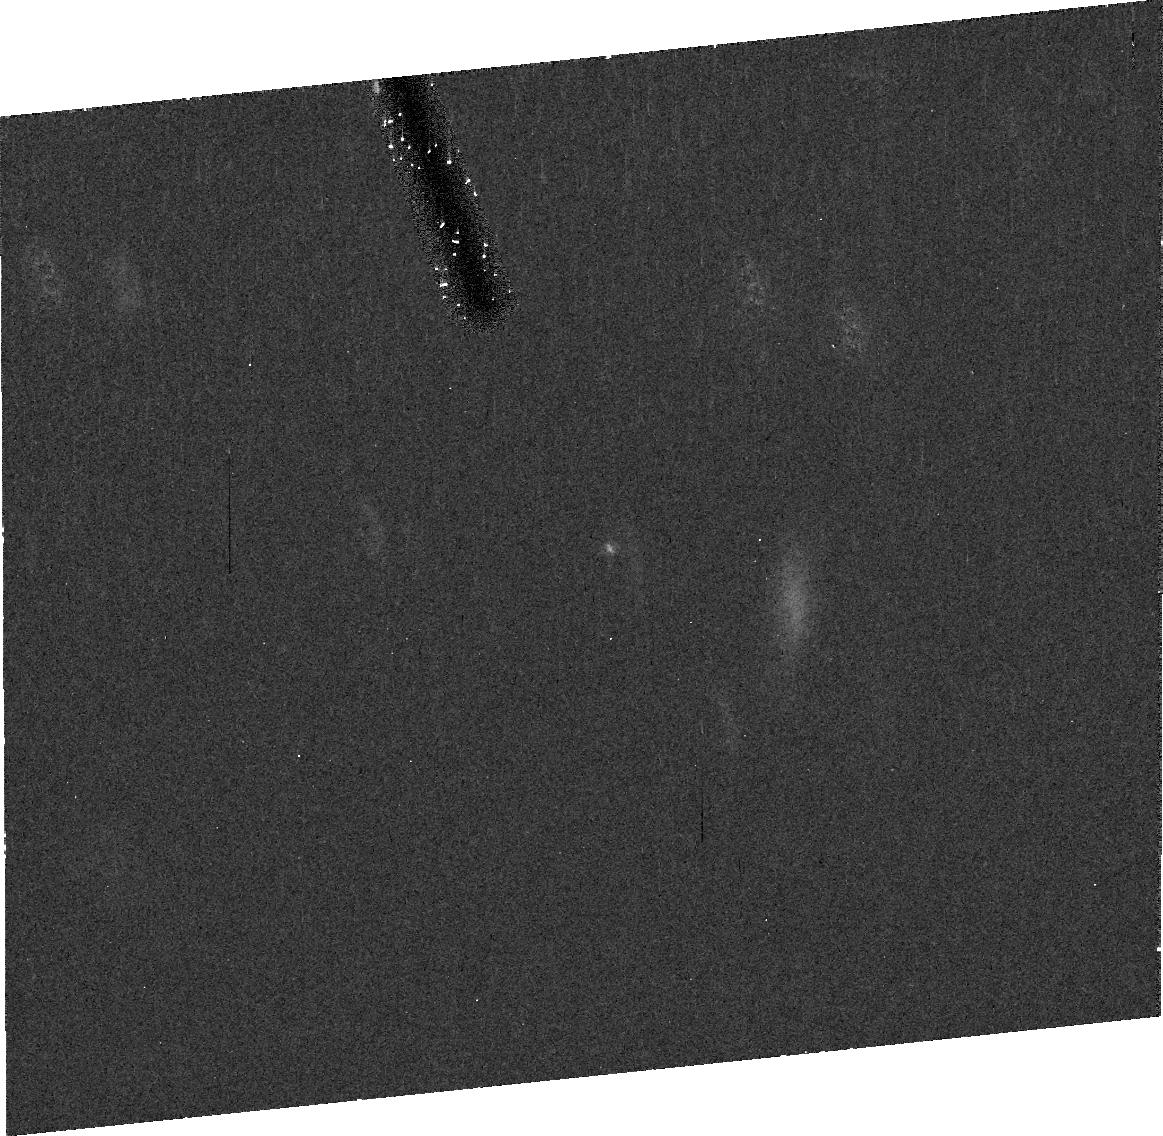
Target: 03YP179
Instrument: ACS/HRC
Filter: CLEAR1S
Exposure: 20 min
Observation ID: j9rp93010

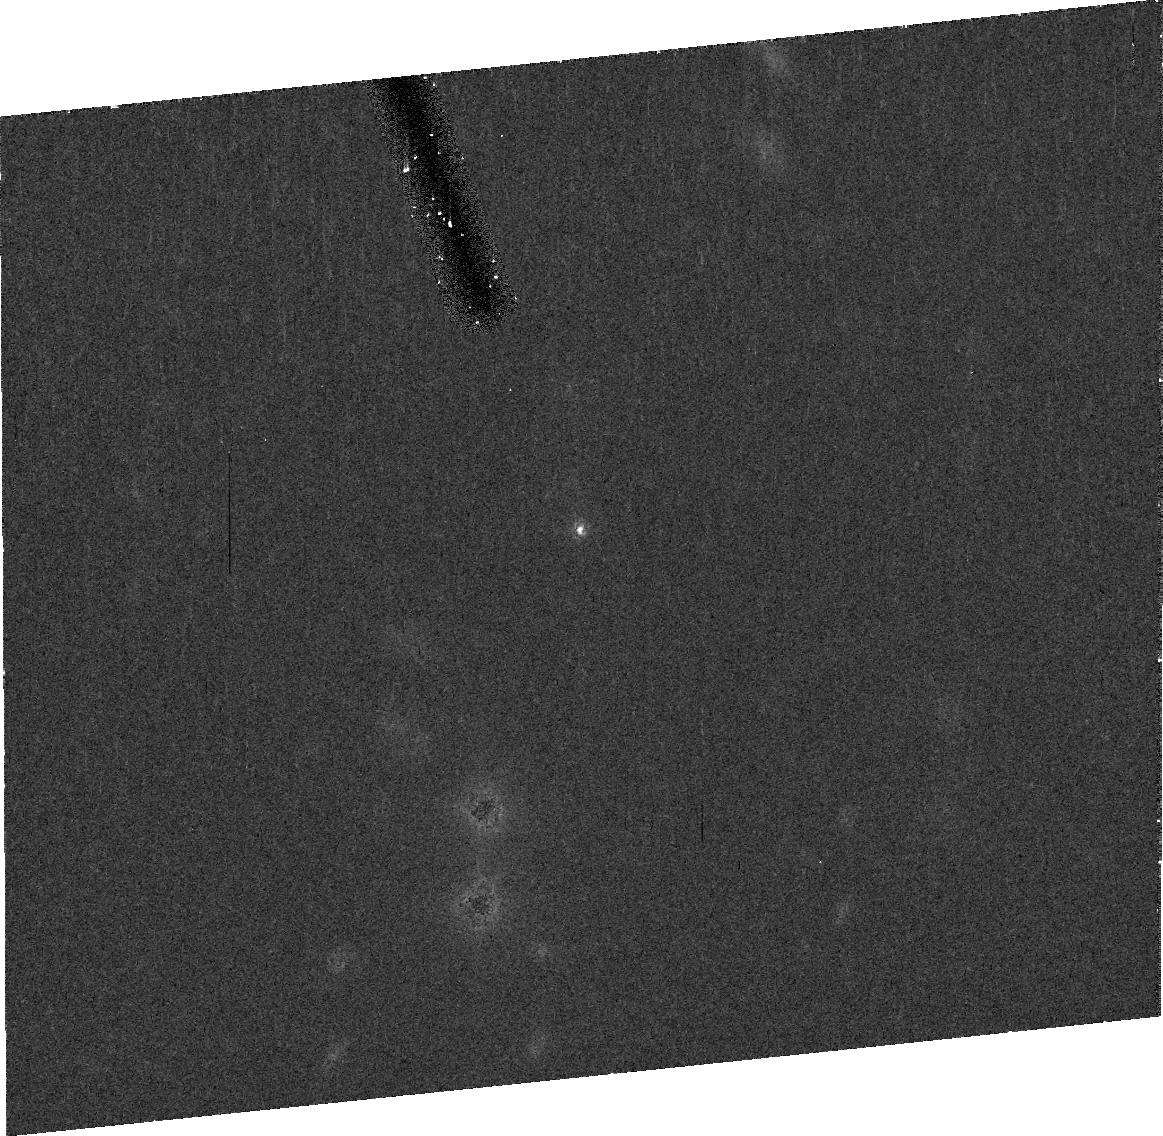
Target: 79978
Instrument: ACS/HRC
Filter: CLEAR1S
Exposure: 20 min
Observation ID: j9rpc3010

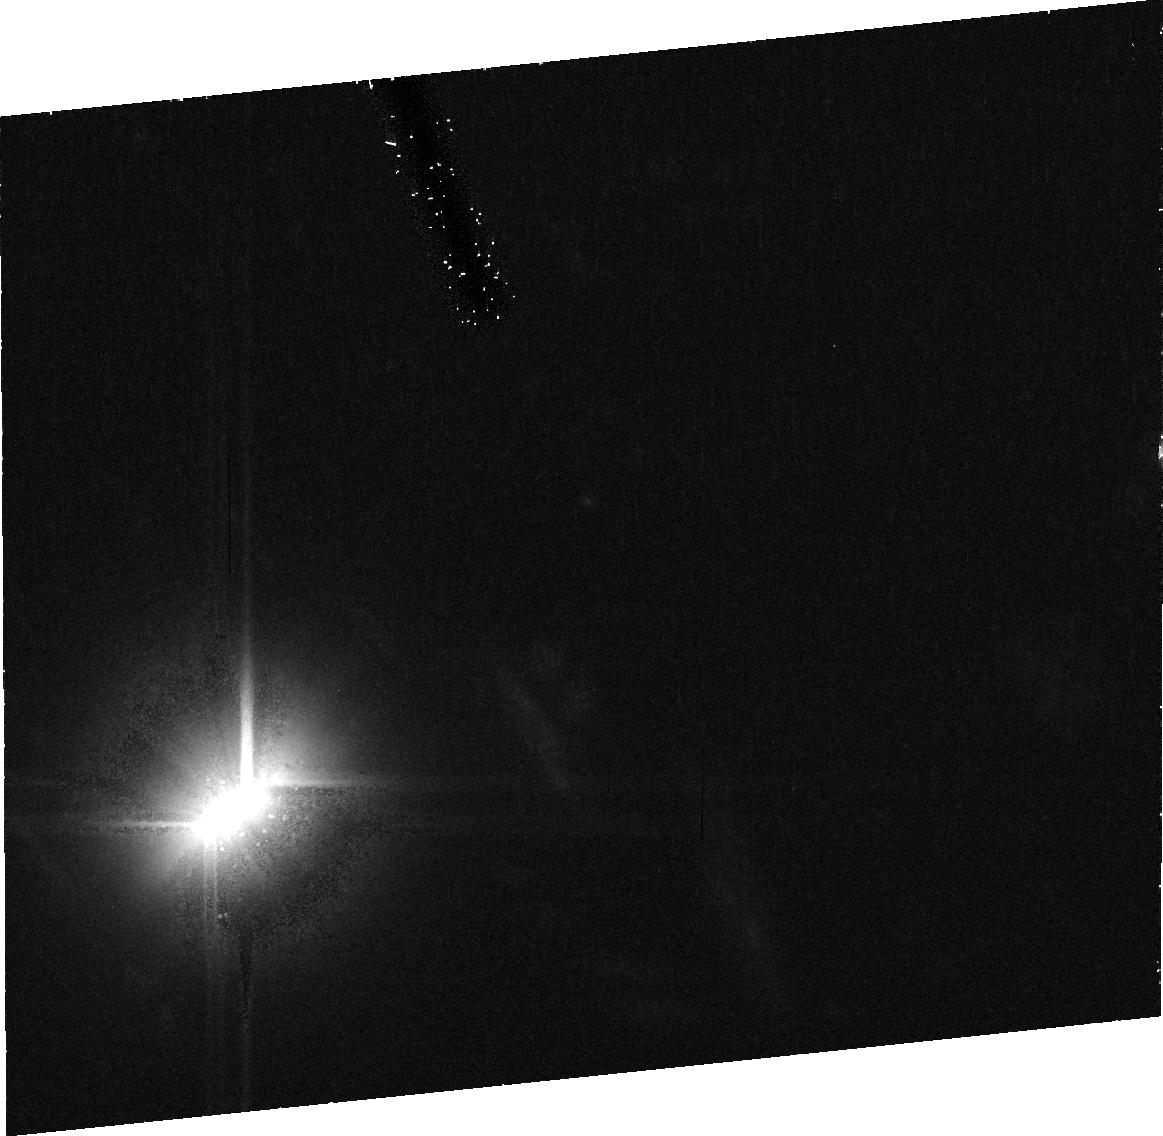
Target: 99RH215
Instrument: ACS/HRC
Filter: CLEAR1S
Exposure: 20 min
Observation ID: j9rpa0010

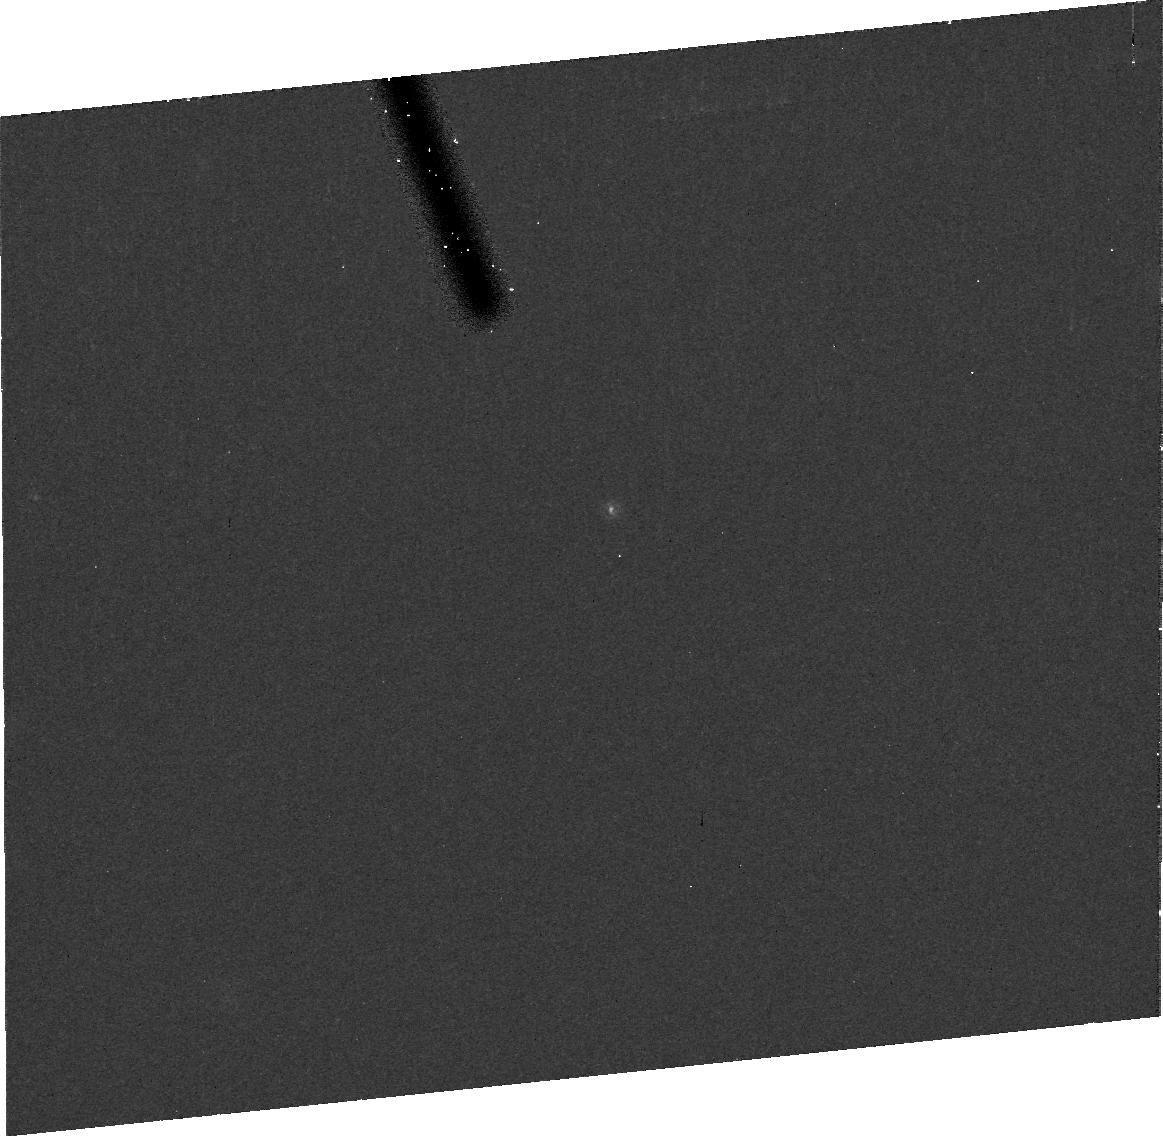
Target: 03YO179
Instrument: ACS/HRC
Filter: CLEAR1S
Exposure: 20 min
Observation ID: j9rpc1010

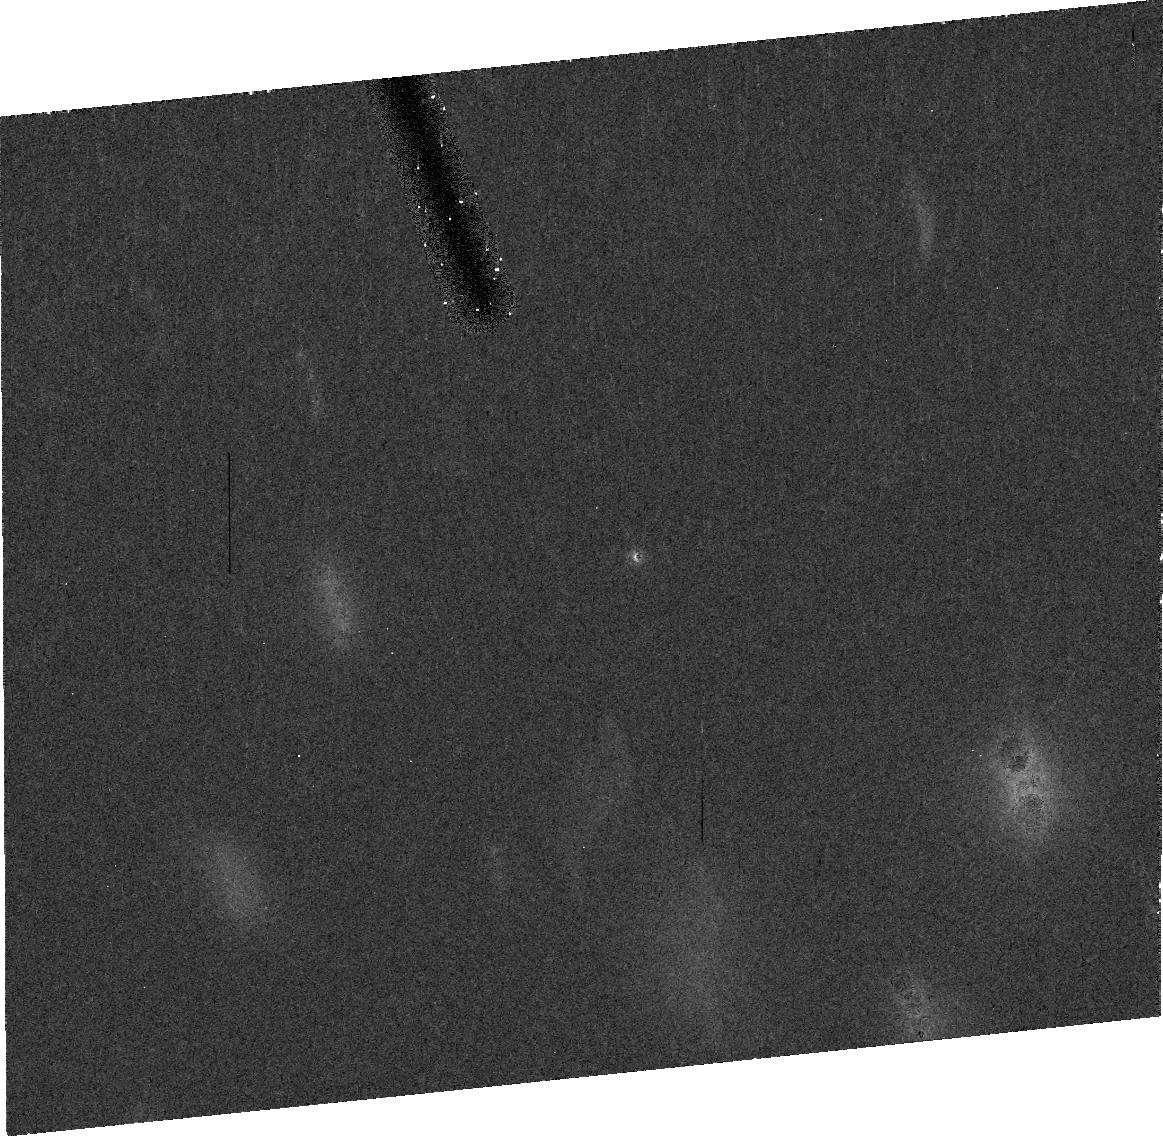
Target: 01XQ254
Instrument: ACS/HRC
Filter: CLEAR1S
Exposure: 20 min
Observation ID: j9rp30010

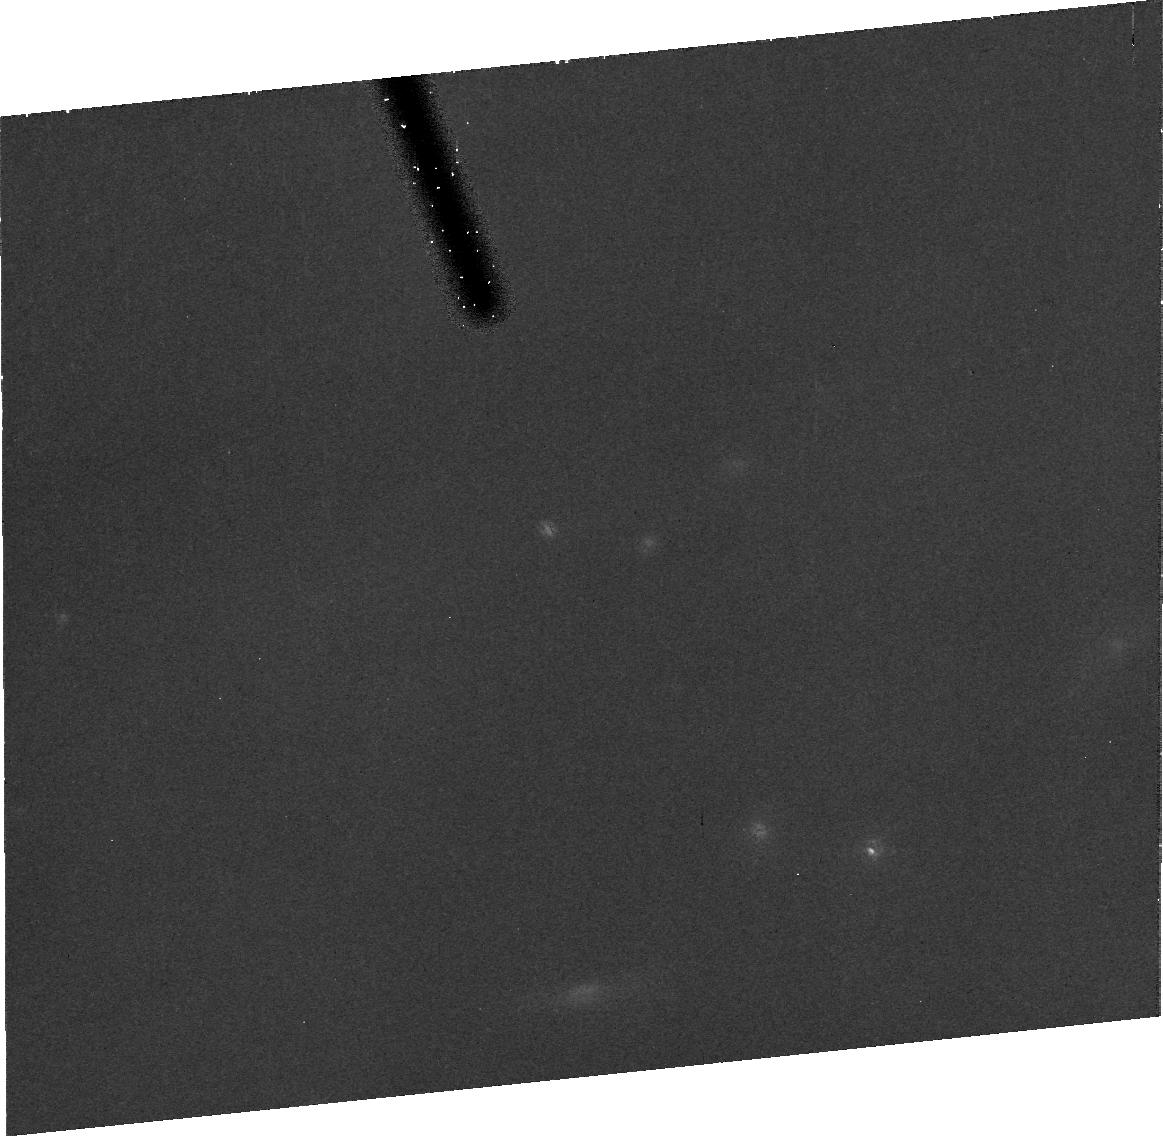
Target: 01UQ18
Instrument: ACS/HRC
Filter: CLEAR1S
Exposure: 20 min
Observation ID: j9rp69010

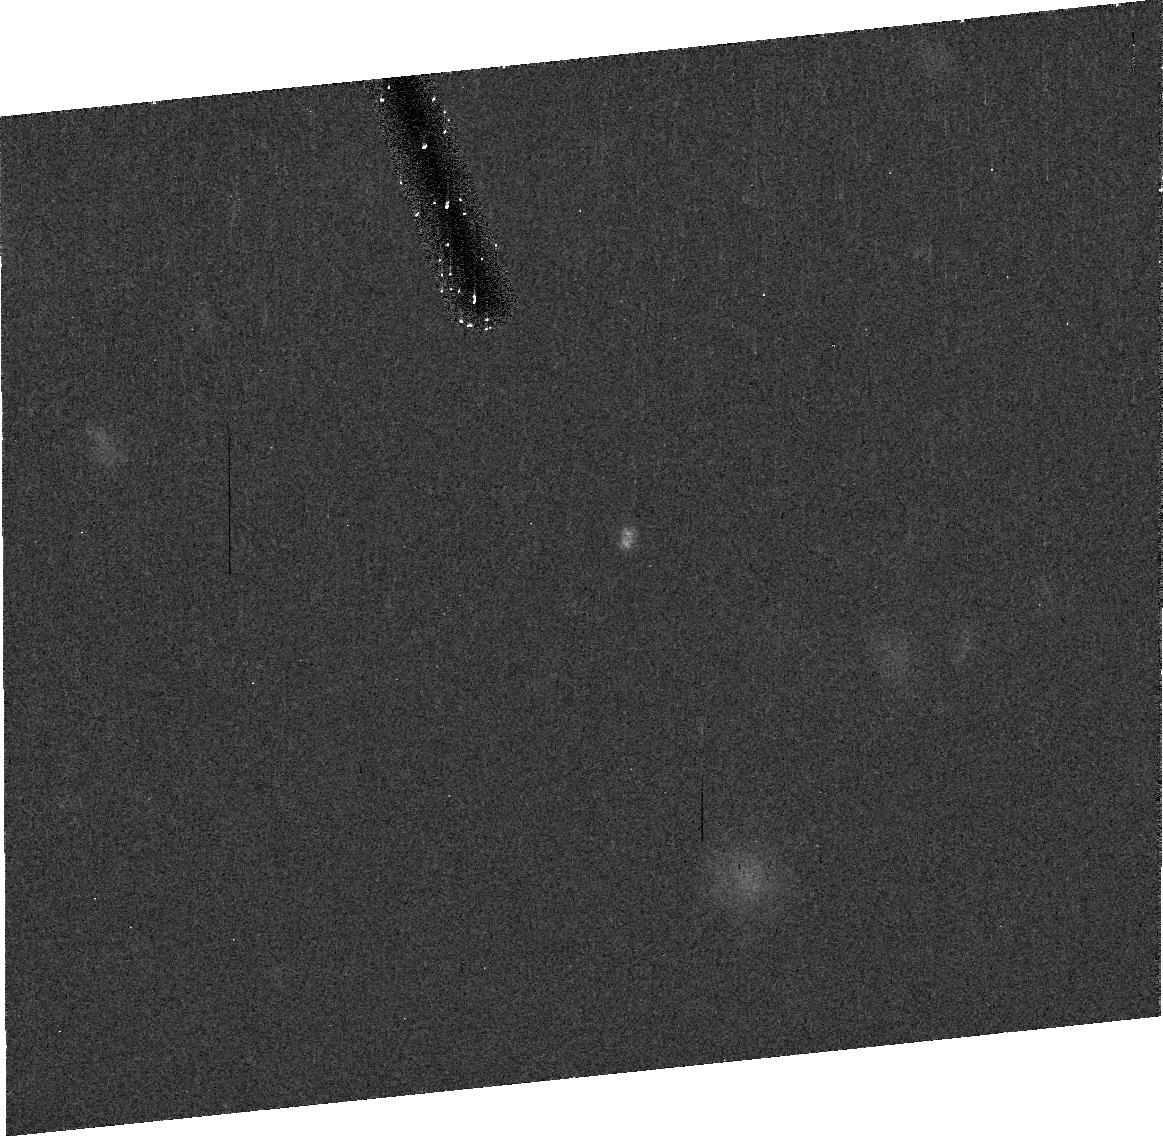
Target: 00QL251
Instrument: ACS/HRC
Filter: CLEAR1S
Exposure: 20 min
Observation ID: j9rp04010

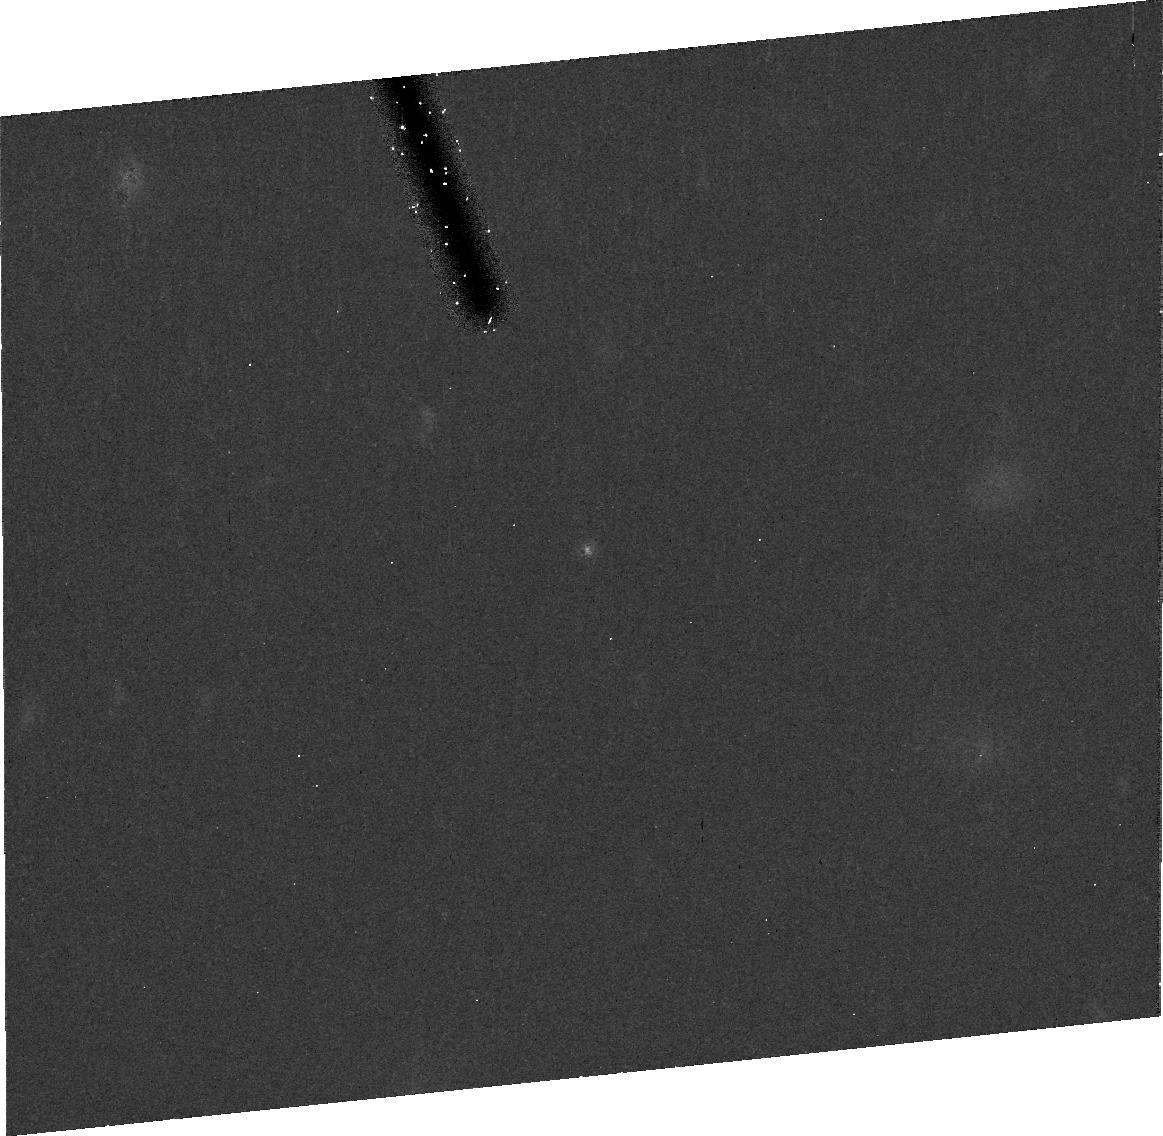
Target: 38084
Instrument: ACS/HRC
Filter: CLEAR1S
Exposure: 20 min
Observation ID: j9rp29010

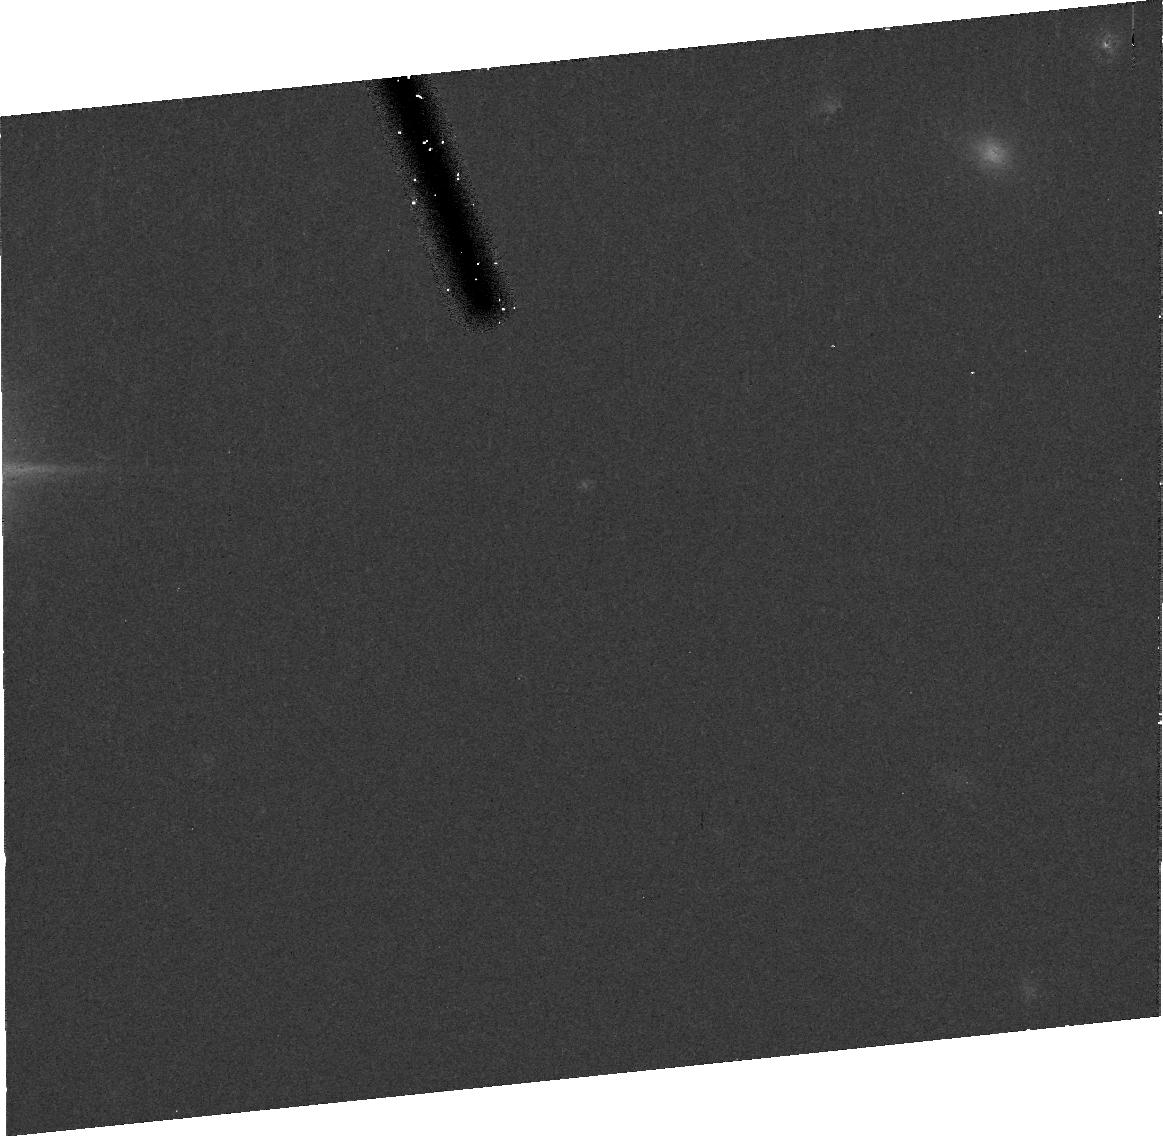
Target: 00YF2
Instrument: ACS/HRC
Filter: CLEAR1S
Exposure: 20 min
Observation ID: j9rp79010

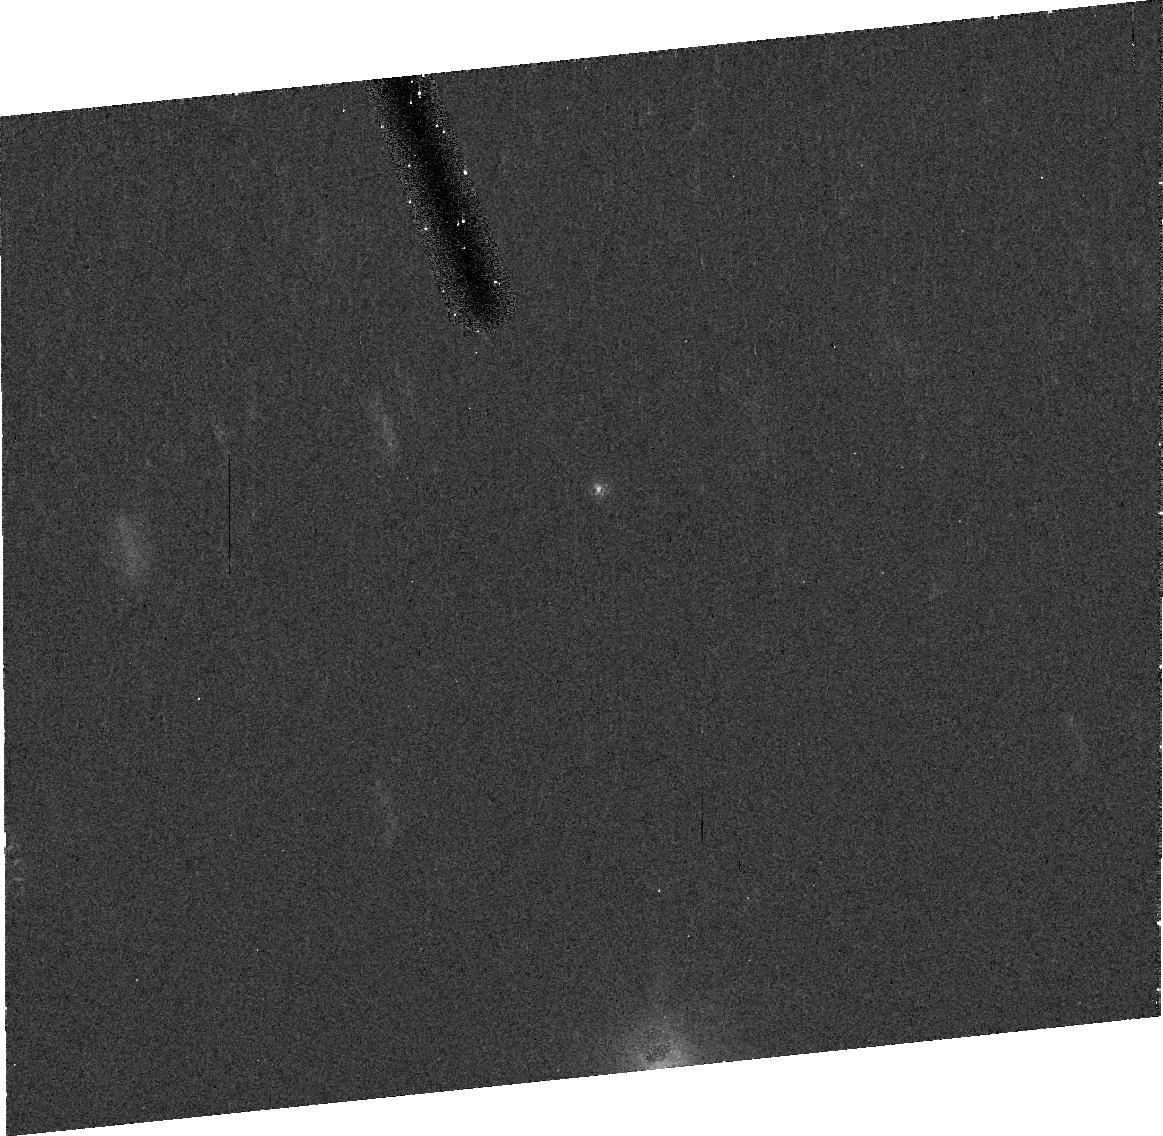
Target: 01XT254
Instrument: ACS/HRC
Filter: CLEAR1S
Exposure: 20 min
Observation ID: j9rp34010

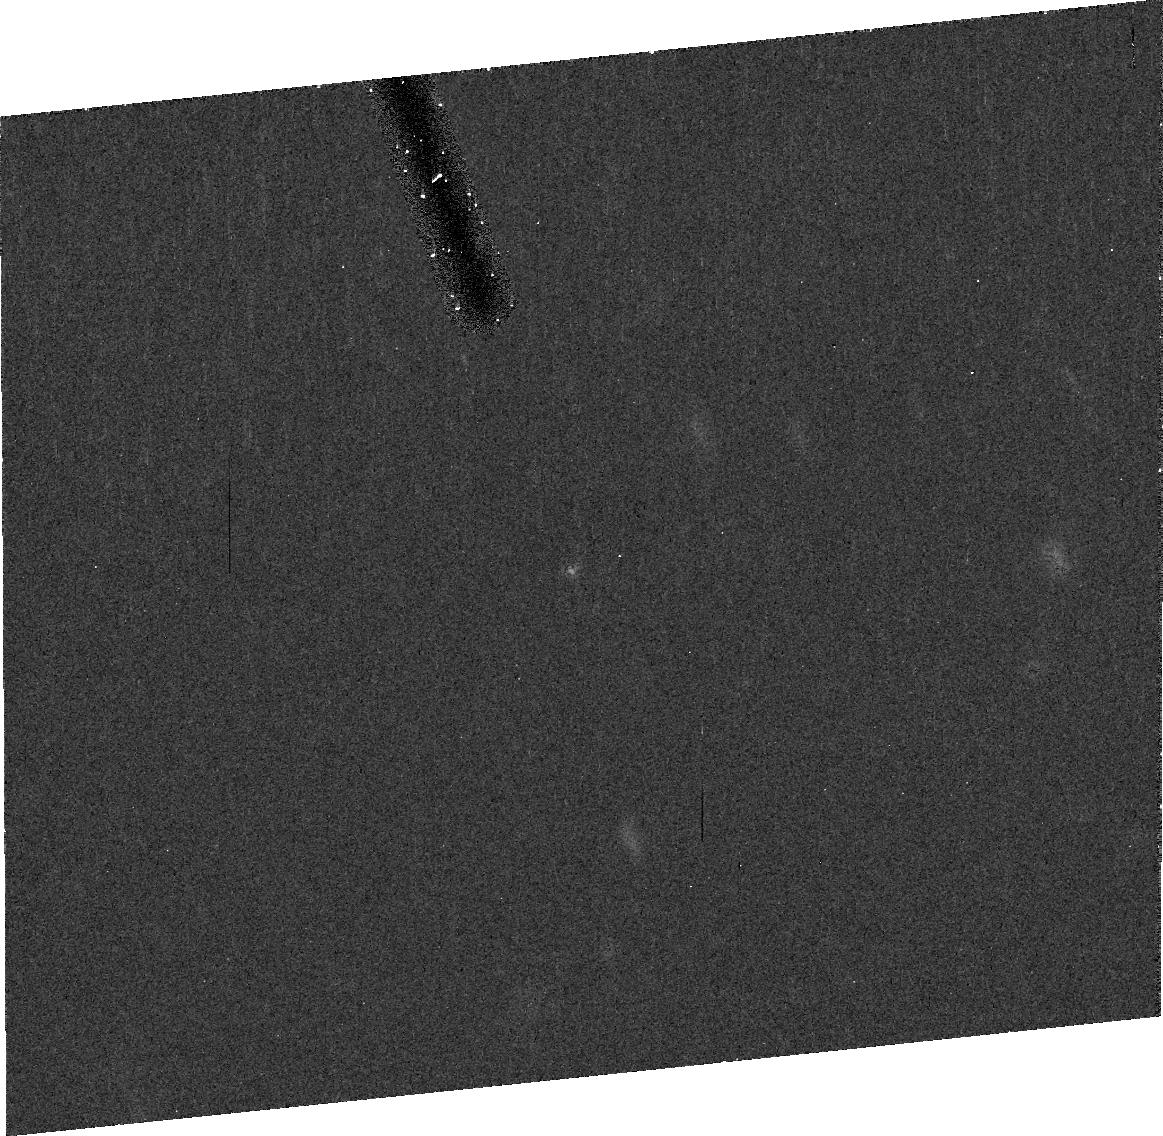
Target: 03QQ91
Instrument: ACS/HRC
Filter: CLEAR1S
Exposure: 20 min
Observation ID: j9rp84010

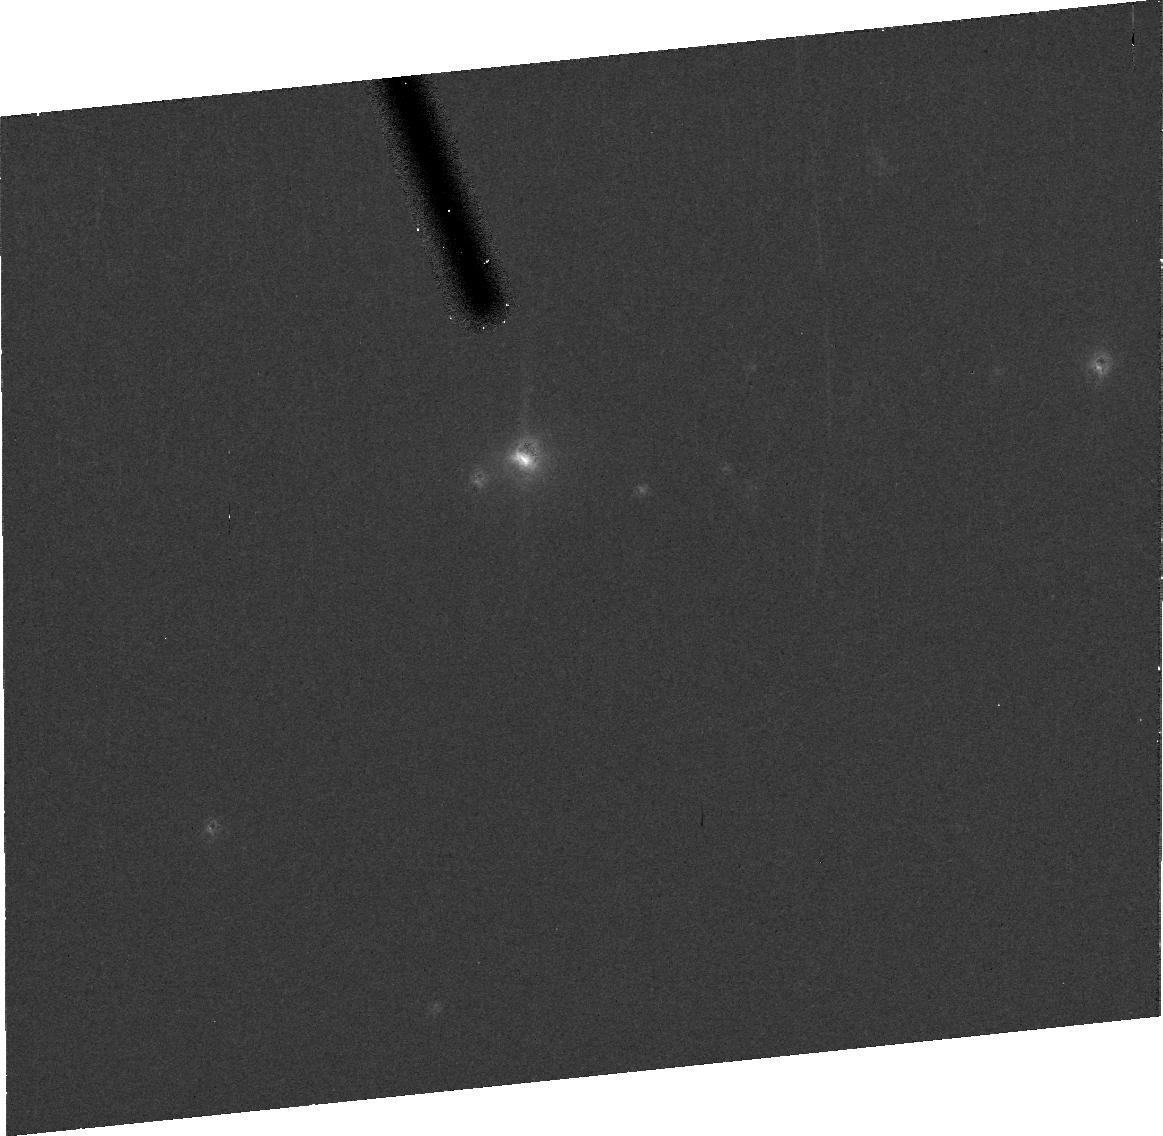
Target: 02CX224
Instrument: ACS/HRC
Filter: CLEAR1S
Exposure: 20 min
Observation ID: j9rp73010

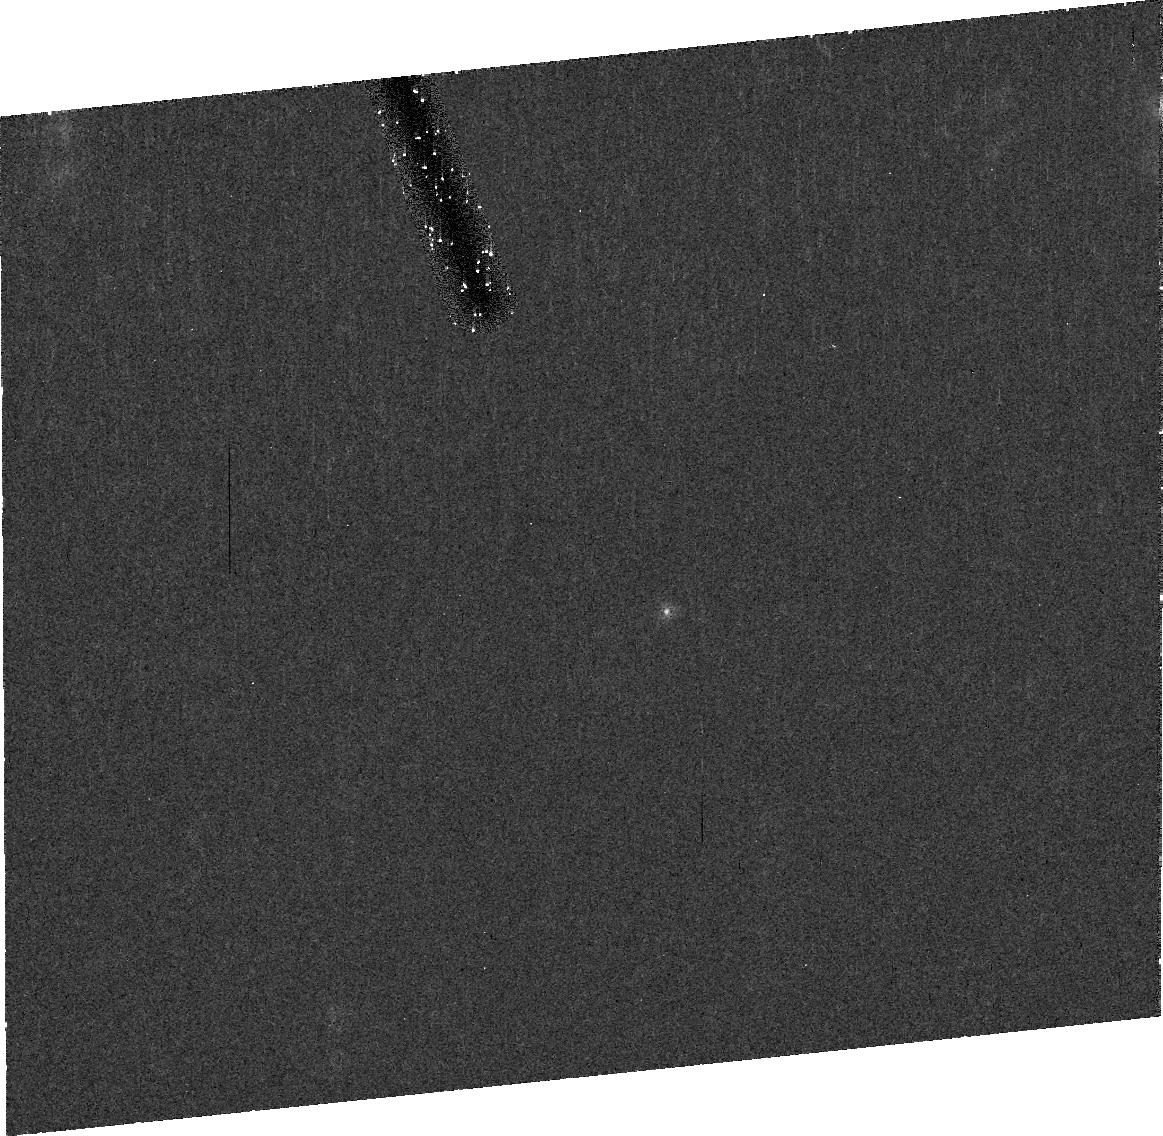
Target: 87269
Instrument: ACS/HRC
Filter: CLEAR1S
Exposure: 20 min
Observation ID: j9rp68010

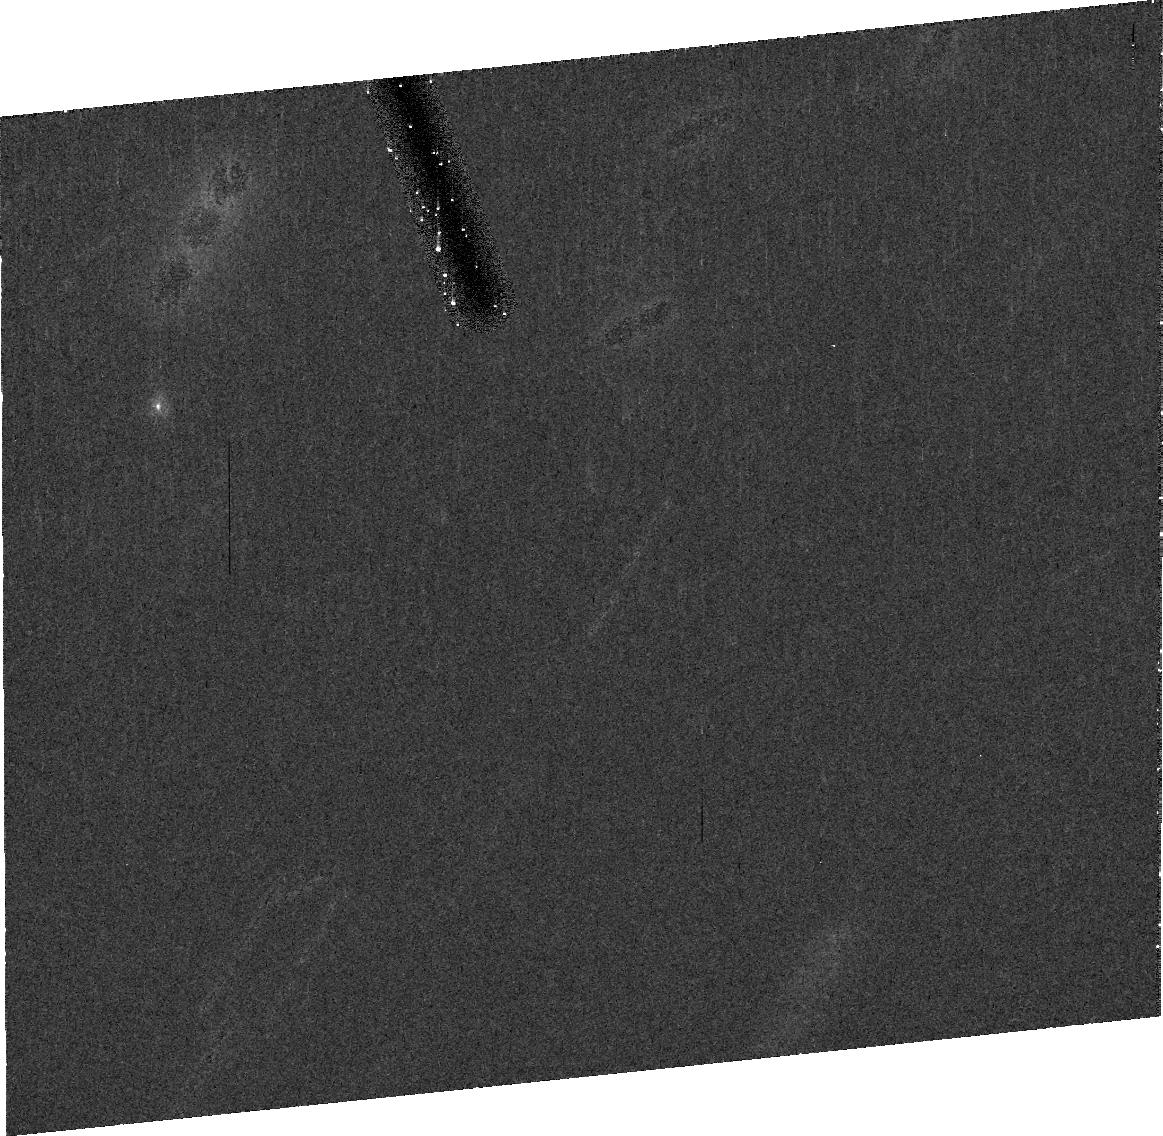
Target: 04DA62
Instrument: ACS/HRC
Filter: CLEAR1S
Exposure: 20 min
Observation ID: j9rpe5010

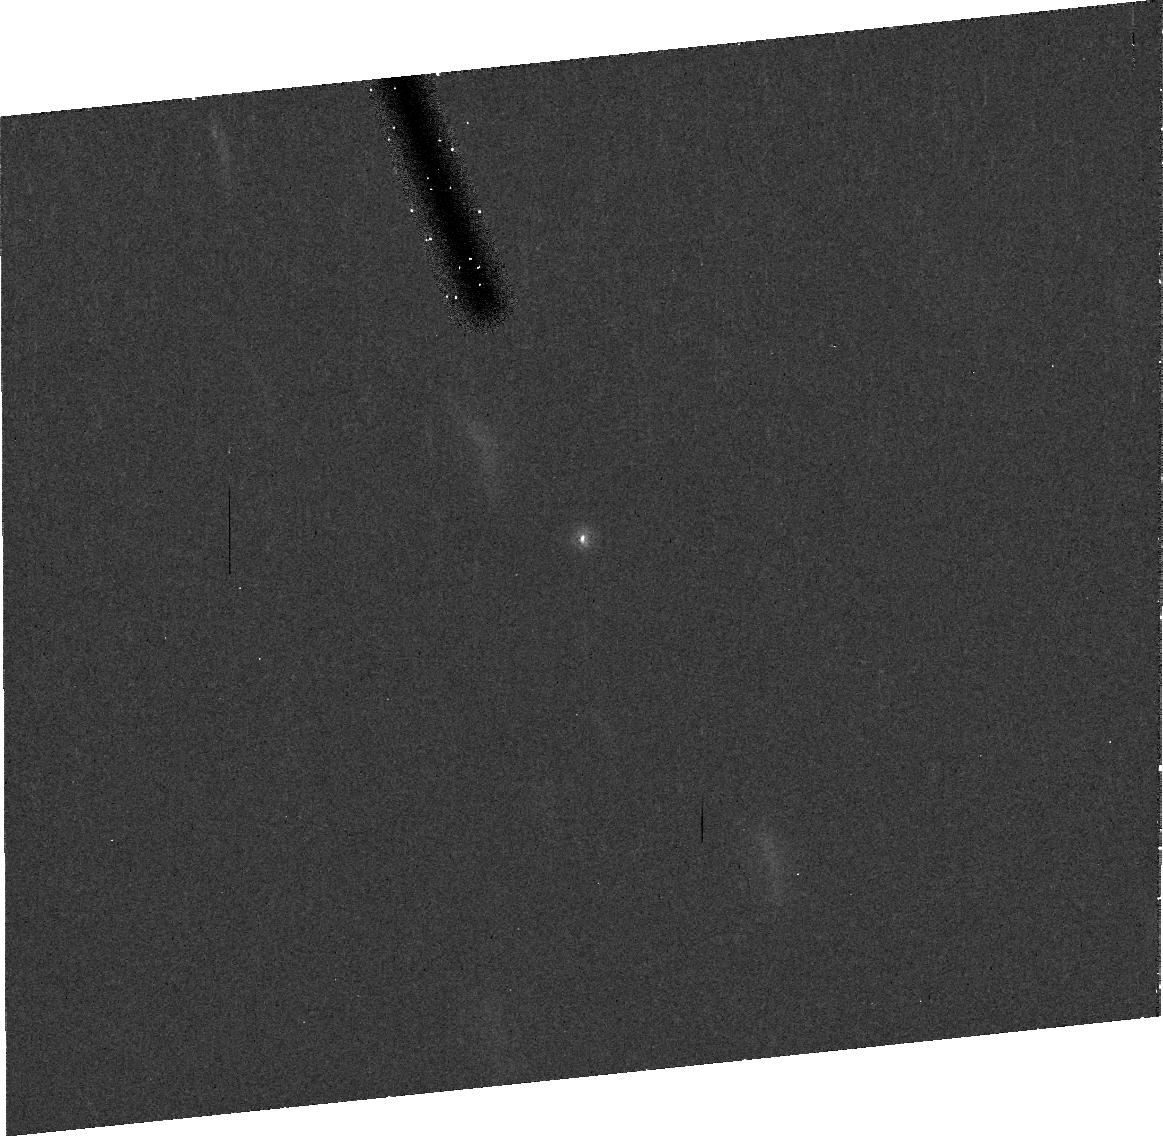
Target: 05UJ438
Instrument: ACS/HRC
Filter: CLEAR1S
Exposure: 20 min
Observation ID: j9rp60010

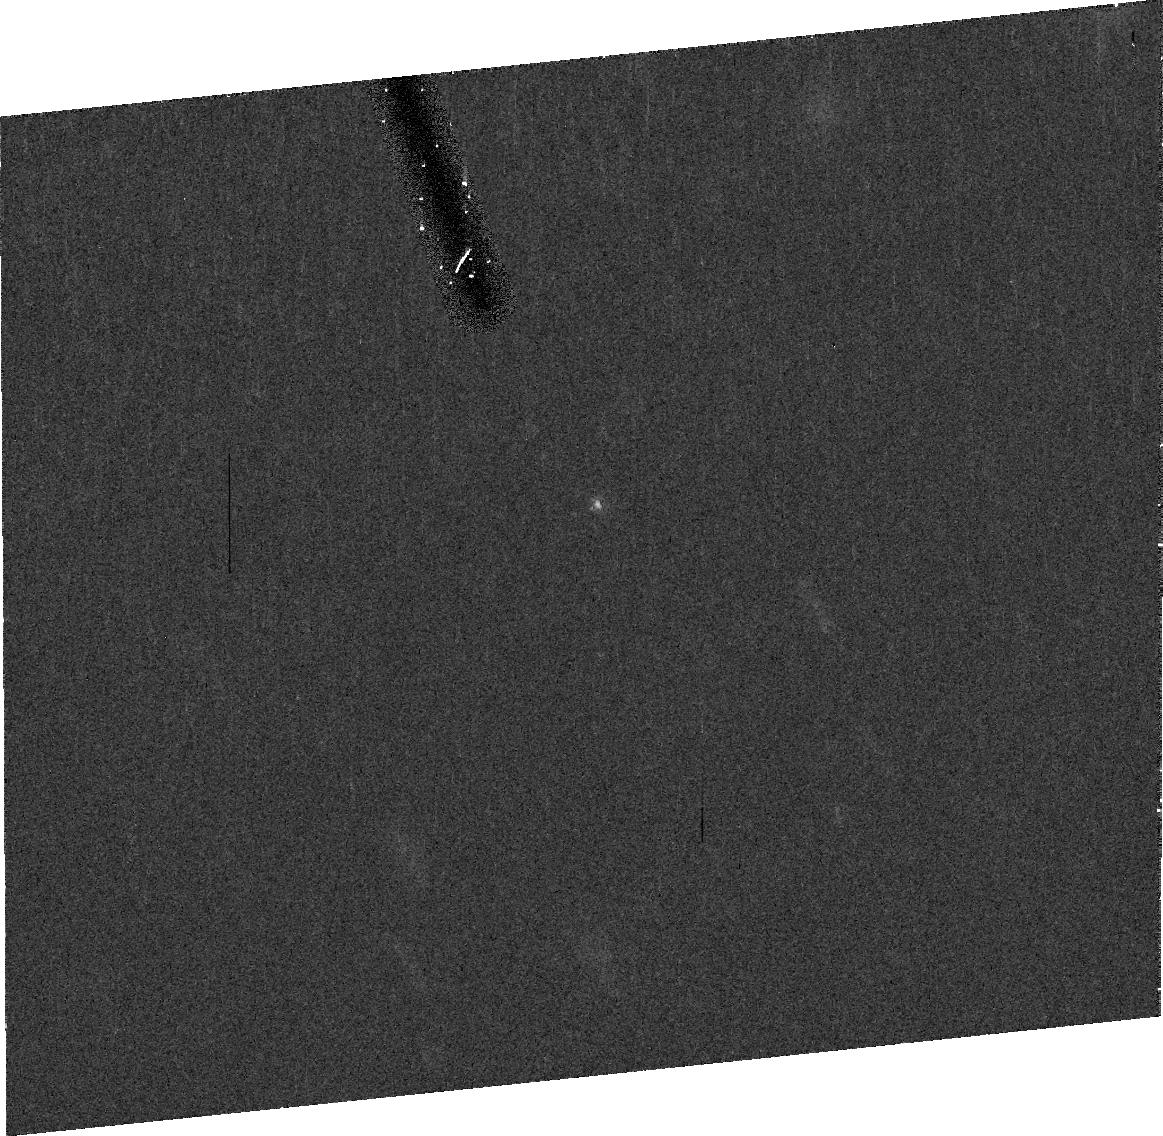
Target: 121725
Instrument: ACS/HRC
Filter: CLEAR1S
Exposure: 20 min
Observation ID: j9rp51010

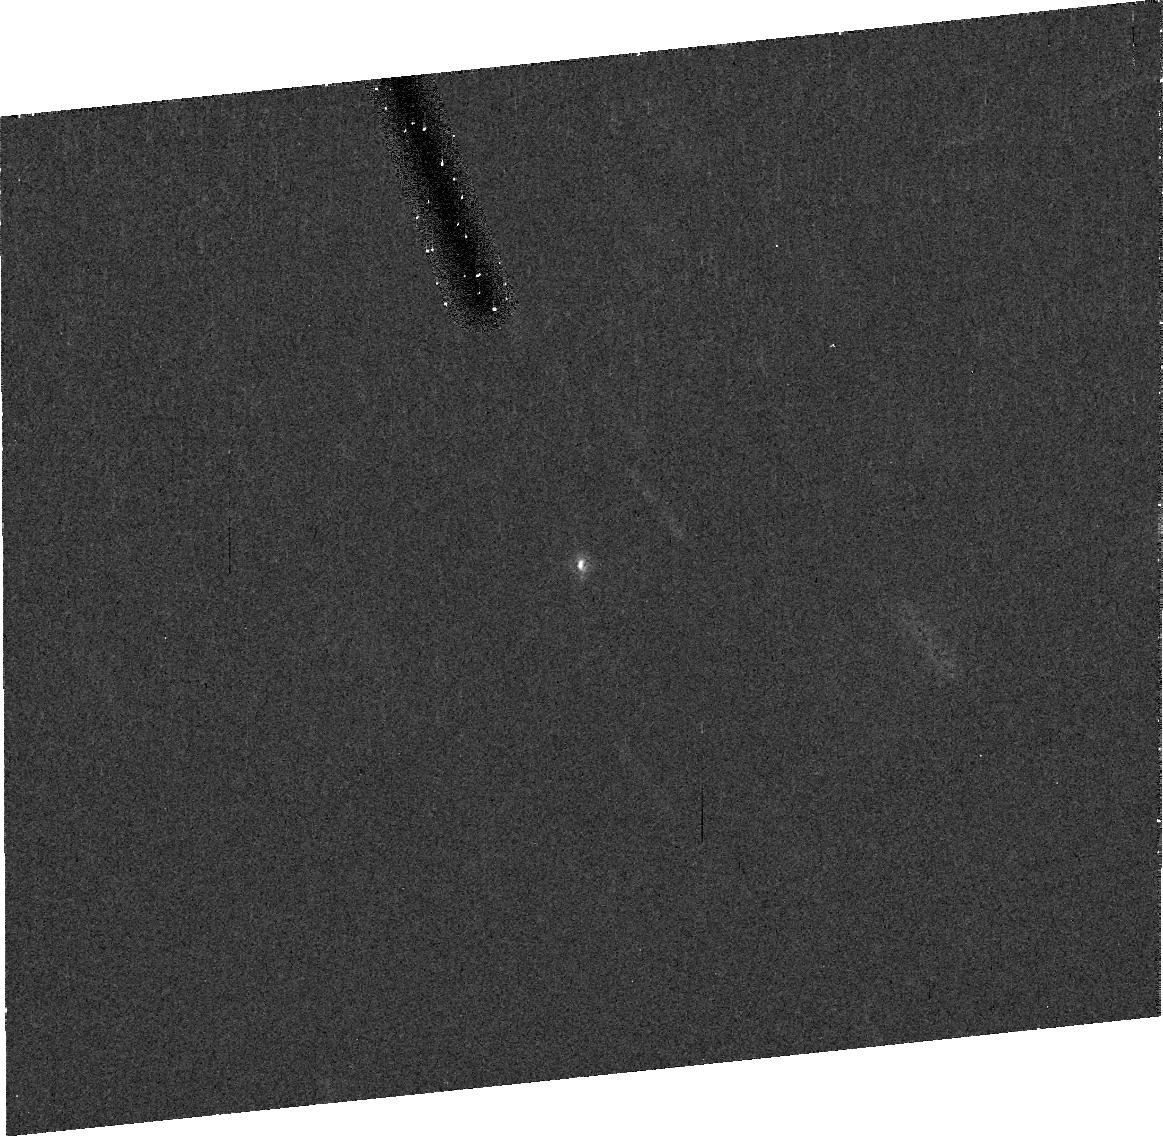
Target: 01XA255
Instrument: ACS/HRC
Filter: CLEAR1S
Exposure: 20 min
Observation ID: j9rp63010

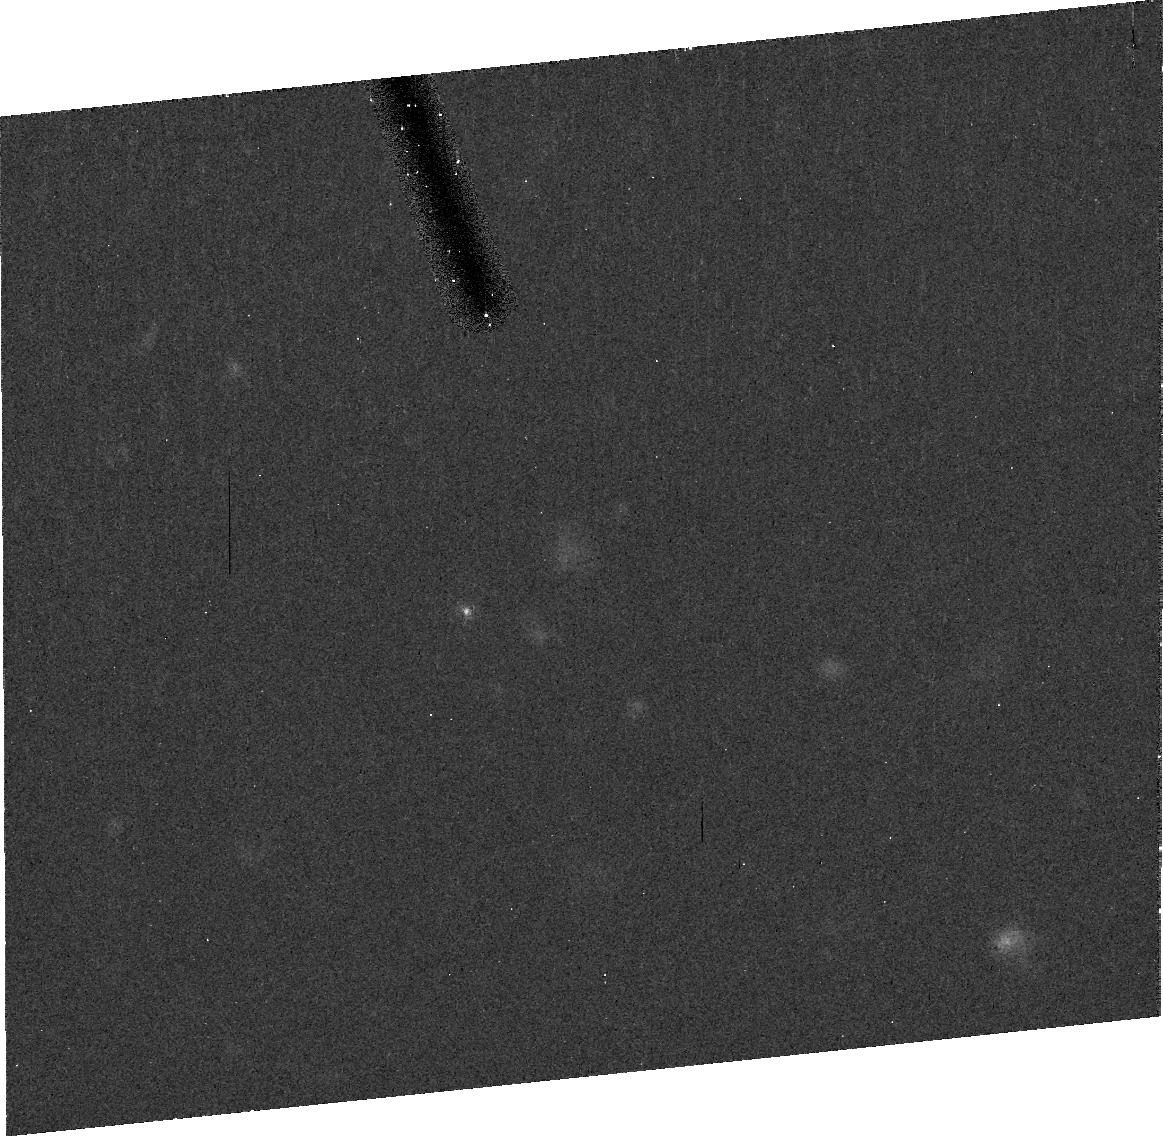
Target: 60621
Instrument: ACS/HRC
Filter: CLEAR1S
Exposure: 20 min
Observation ID: j9rp28010

Kuiper Belt Binaries: Probes of Early Solar System Evolution (PI: Noll, Keith S.)

Binaries in the Kuiper Belt are a scientific windfall: in them we have relatively fragile test particles which can be used as tracers of the early dynamical evolution of the outer Solar System. We propose to continue a Snapshot program using the ACS/HRC that has a demonstrated discovery potential an order of magnitude higher than the HST observations that have already discovered the majority of known transneptunian binaries. With this continuation we seek to reach the original goals of this project: to accumulate a sufficiently large sample in each of the distinct populations collected in the Kuiper Belt to be able to measure, with statistical significance, how the fraction of binaries varies as a function of their particular dynamical paths into the Kuiper Belt. Today's Kuiper Belt bears the imprints of the final stages of giant-planet building and migration; binaries may offer some of the best preserved evidence of that long-ago era.